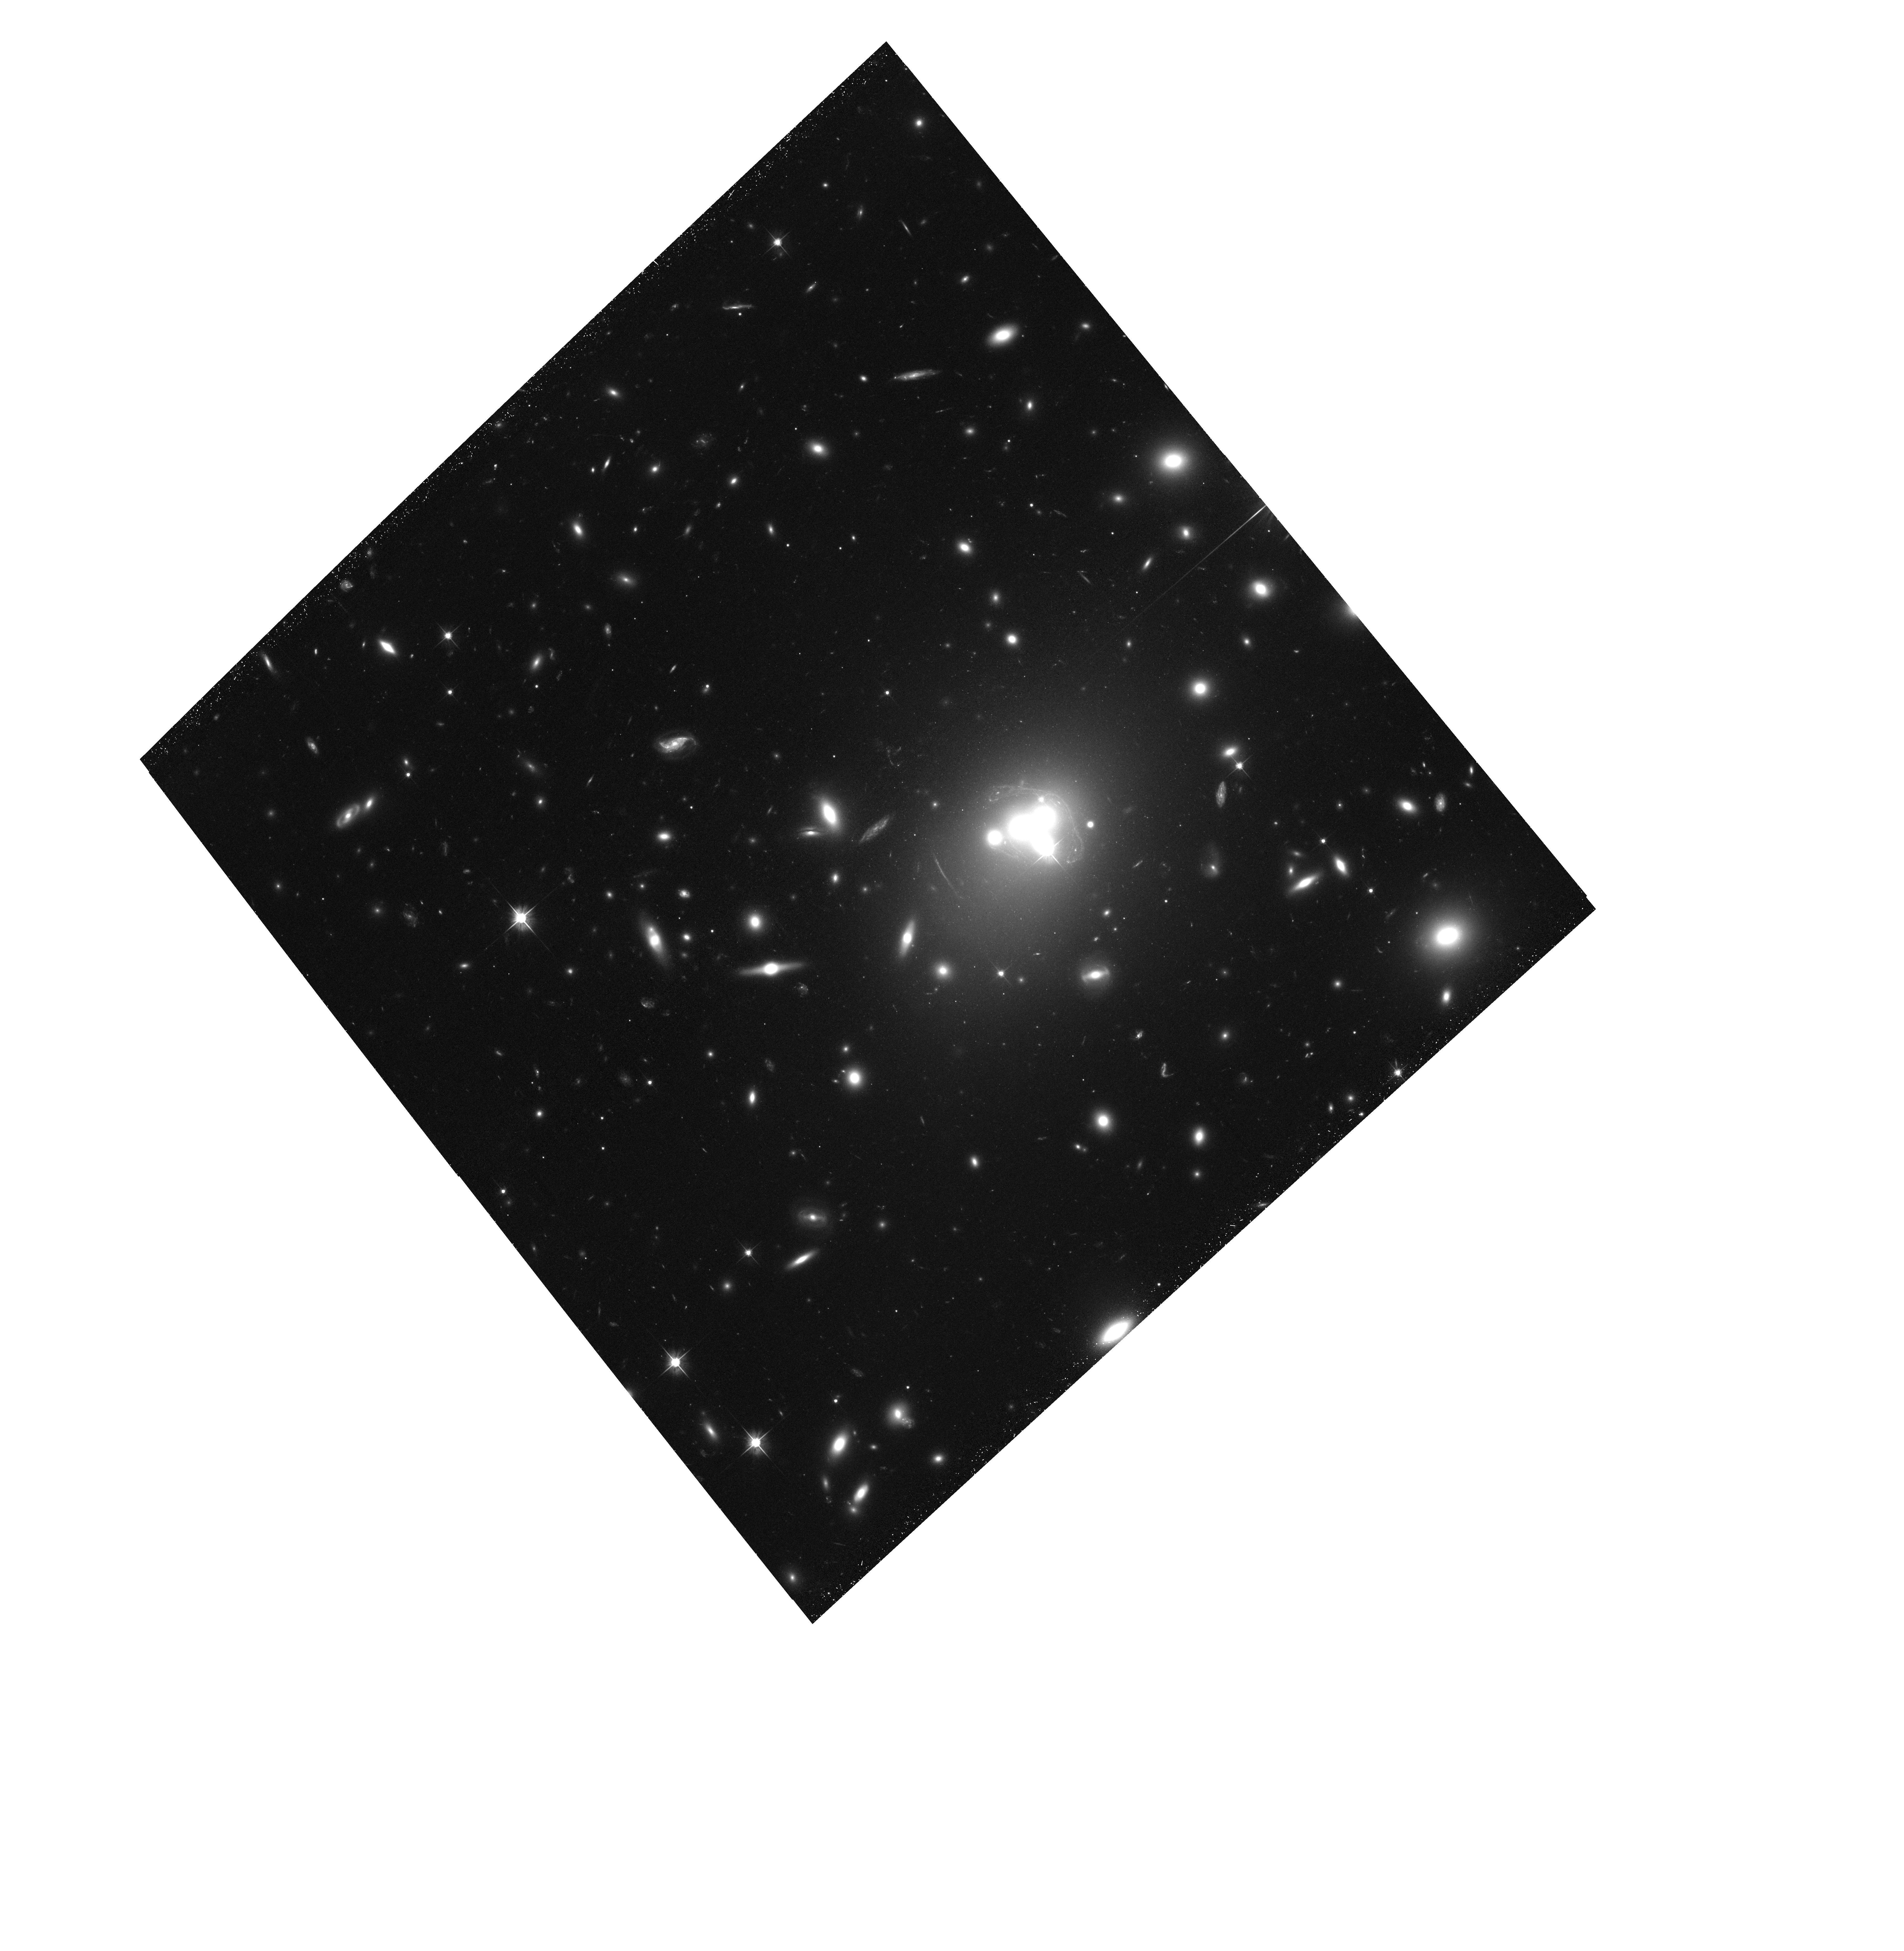
Target: ACO3827-OFFSET606. Instrument: ACS/WFC. Filter: F606W. Exposure: 41 min. Observation ID: hst_12817_01_acs_wfc_f606w_jc0a01

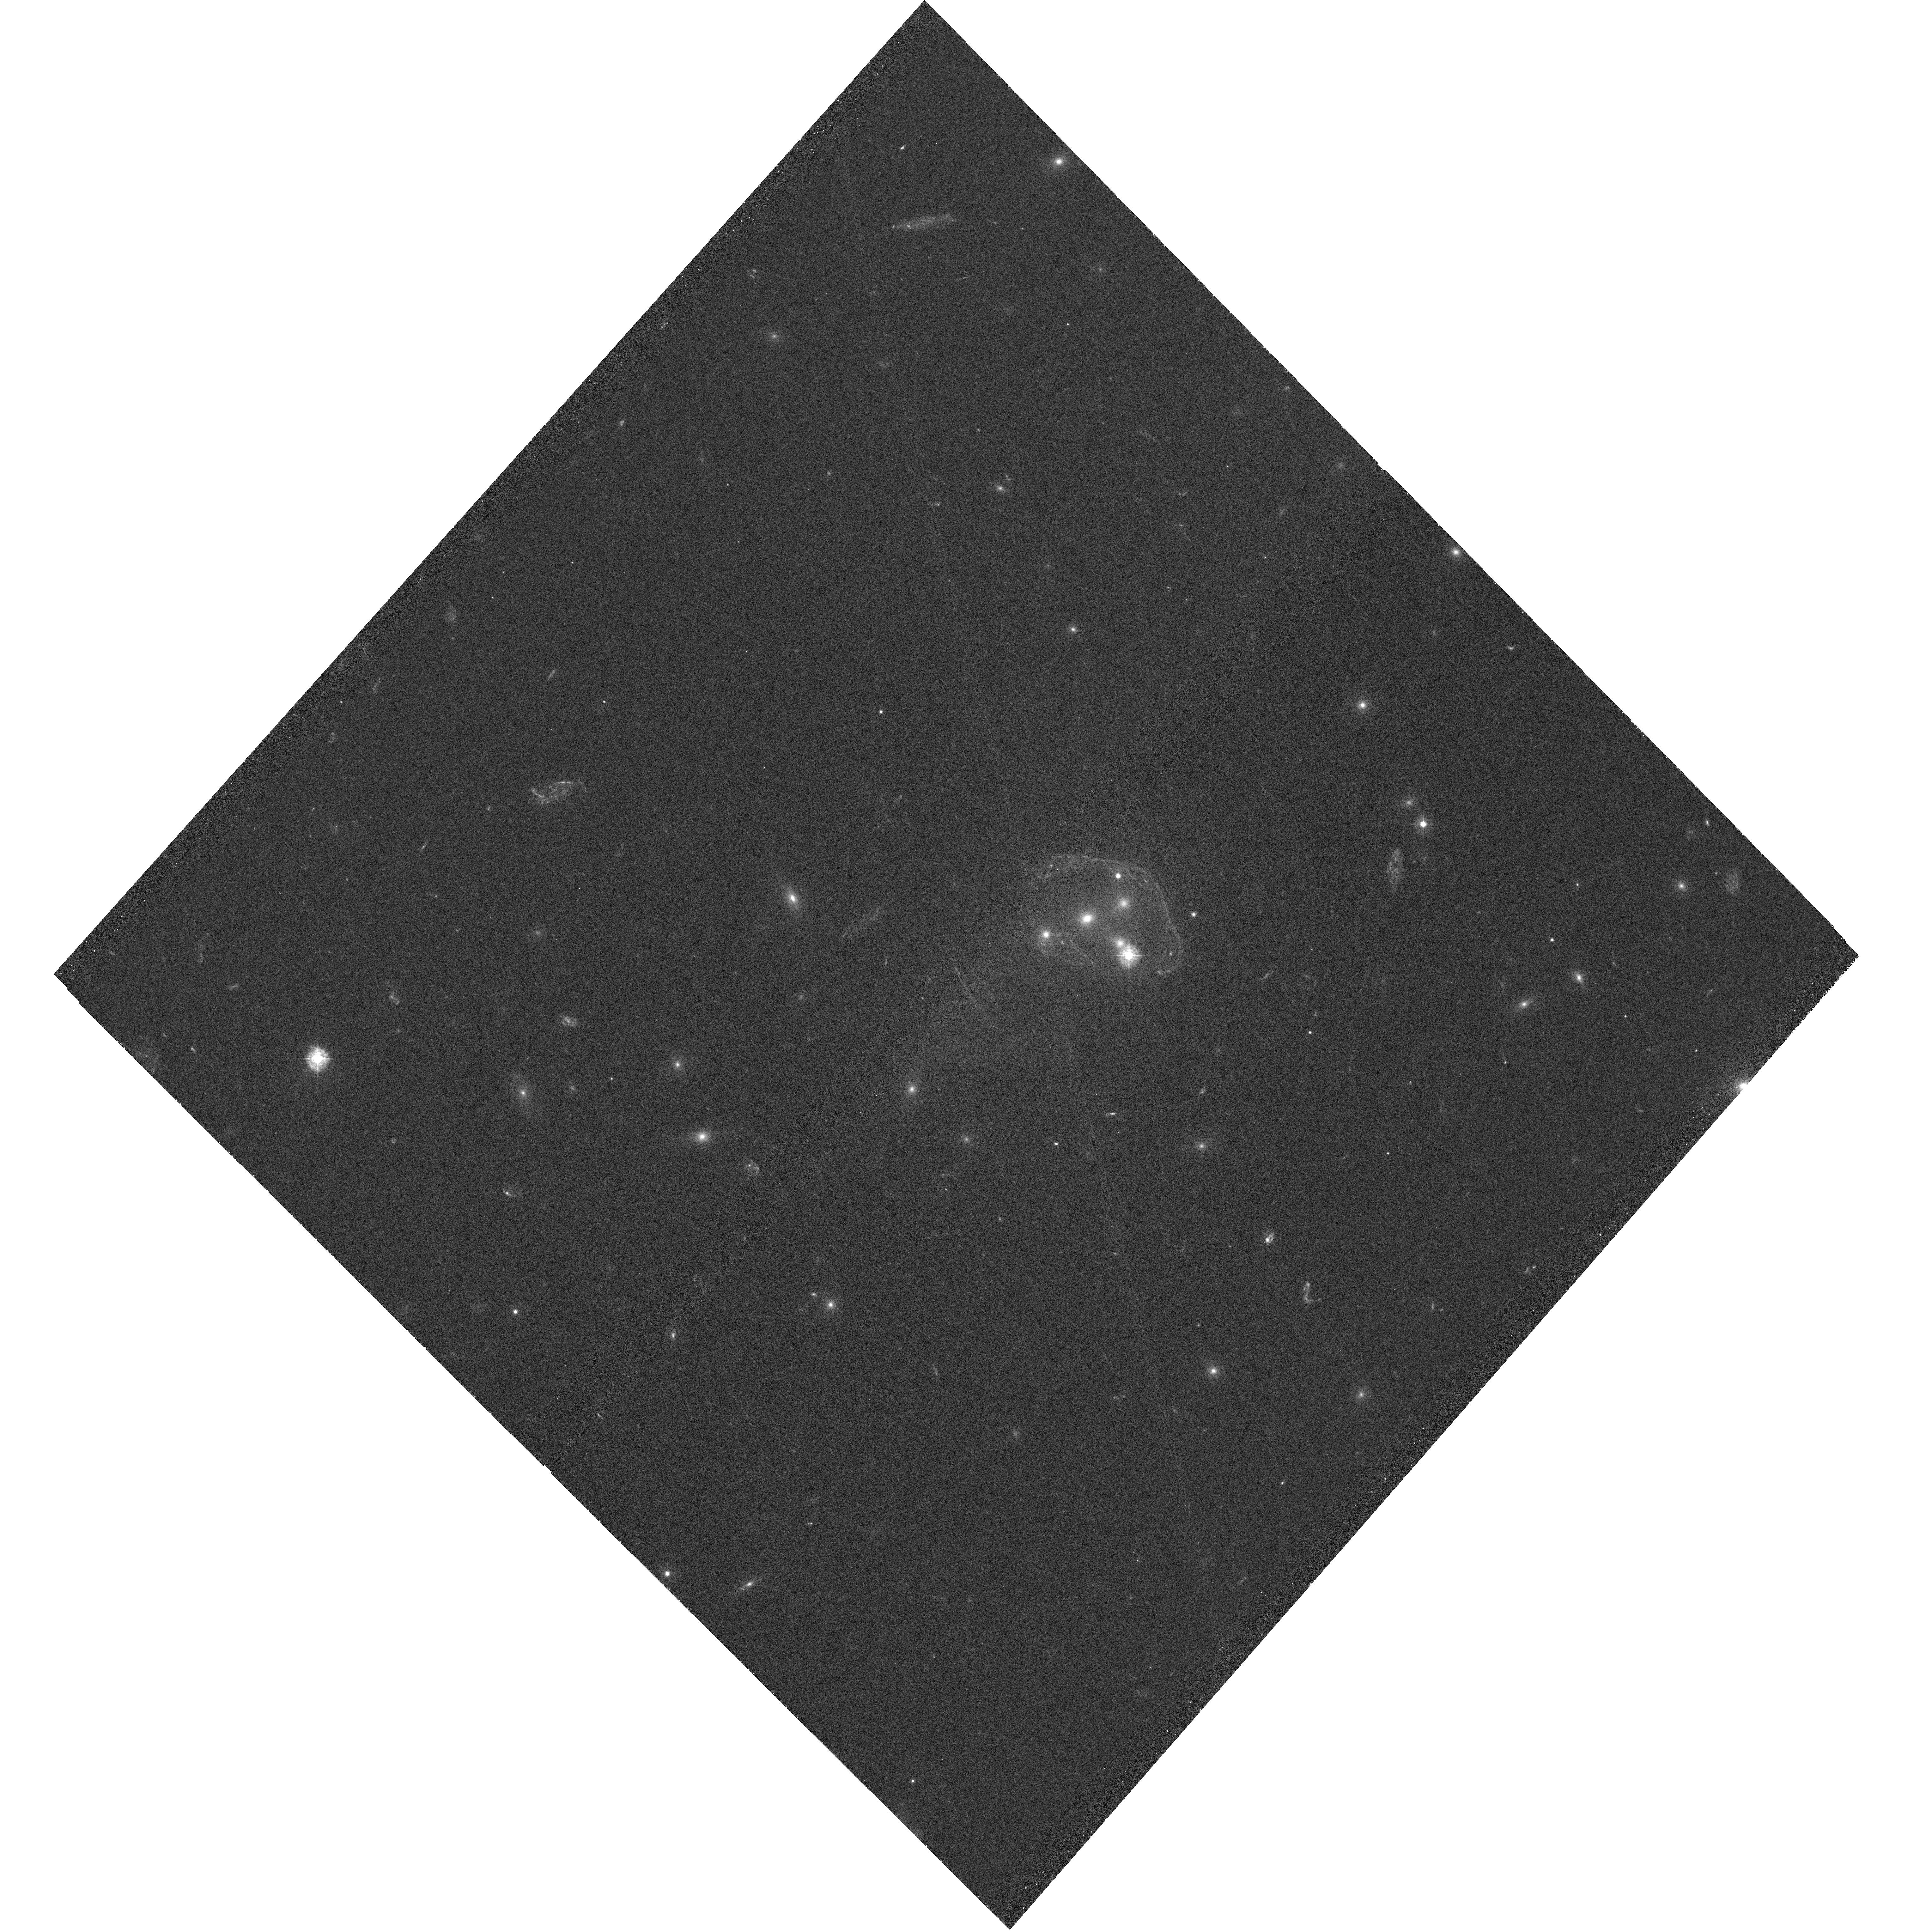
Target: ACO3827-OFFSET336. Instrument: WFC3/UVIS. Filter: F336W. Exposure: 1.6 h. Observation ID: hst_12817_03_wfc3_uvis_f336w_ic0a03

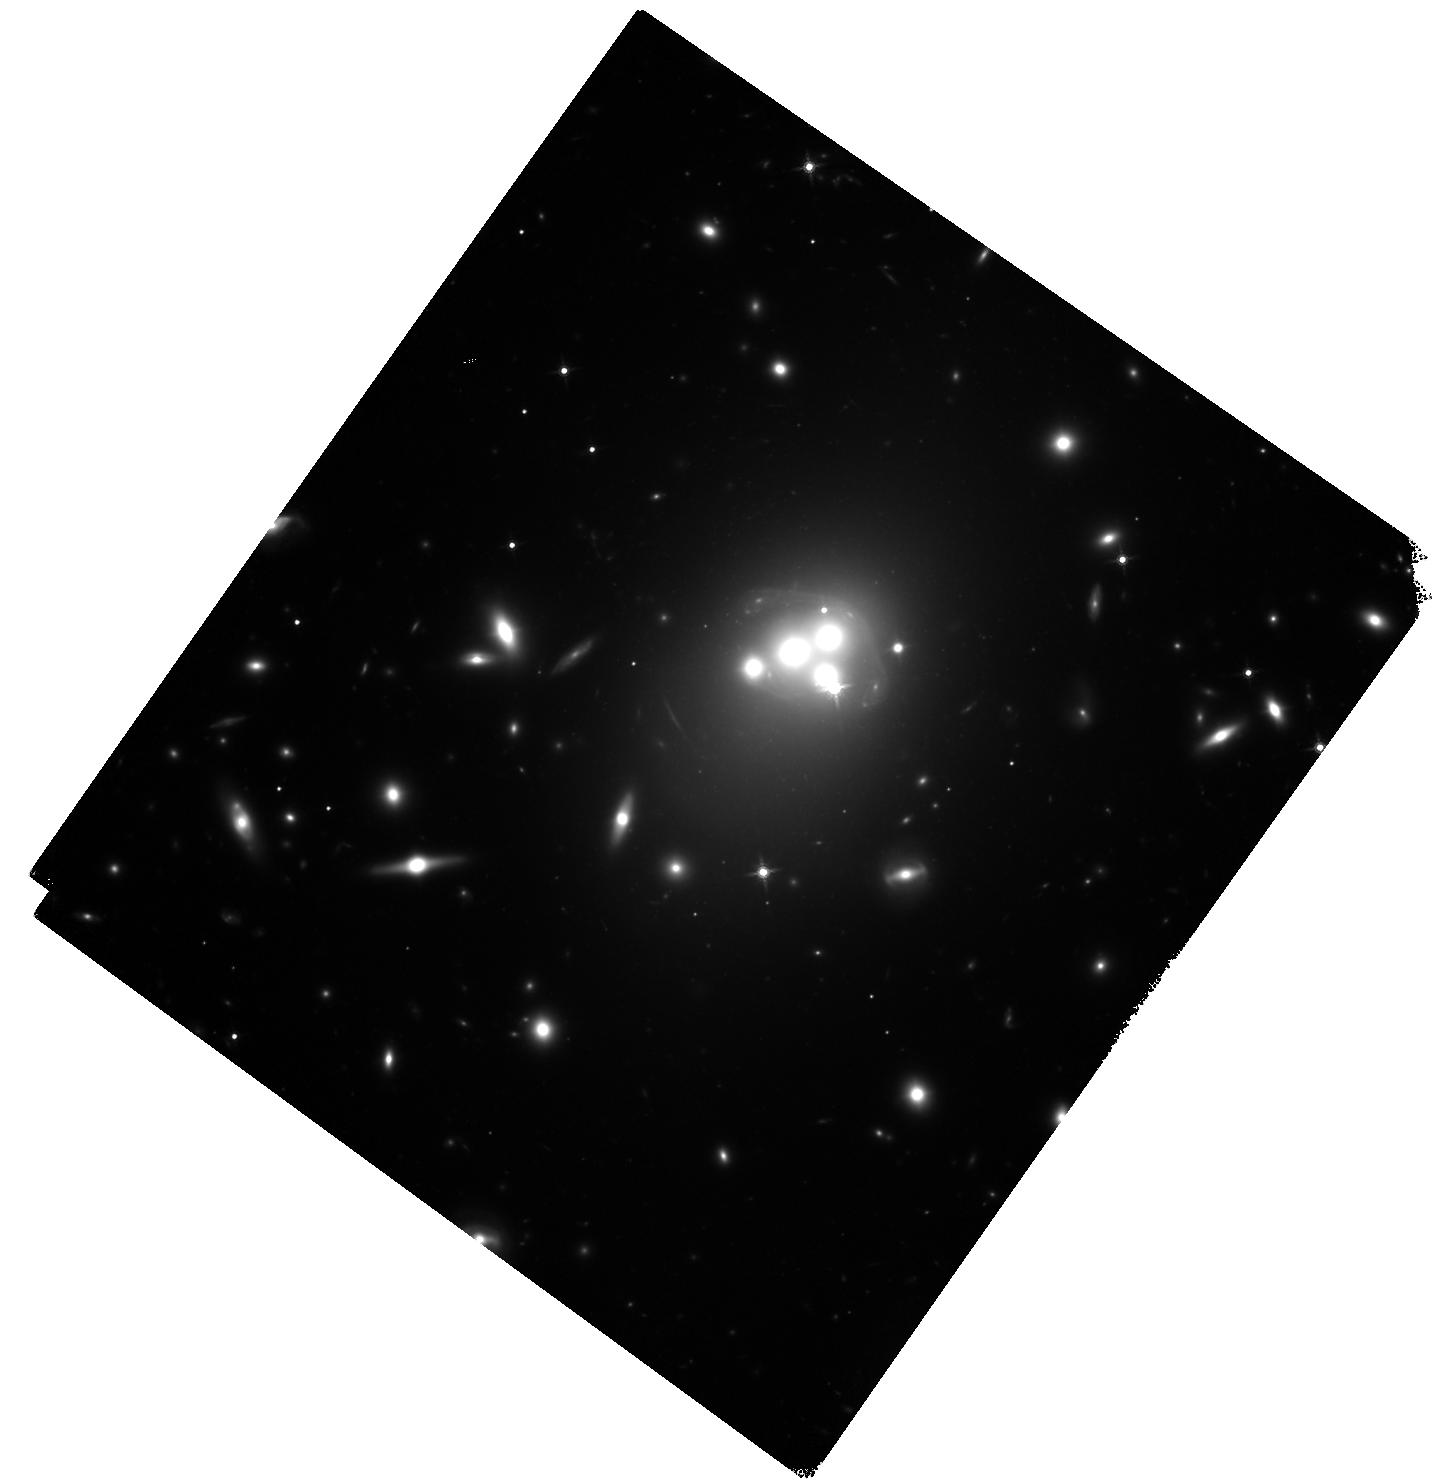
Target: ACO3827-OFFSET160. Instrument: WFC3/IR. Filter: F160W. Exposure: 37 min. Observation ID: hst_12817_02_wfc3_ir_f160w_ic0a02

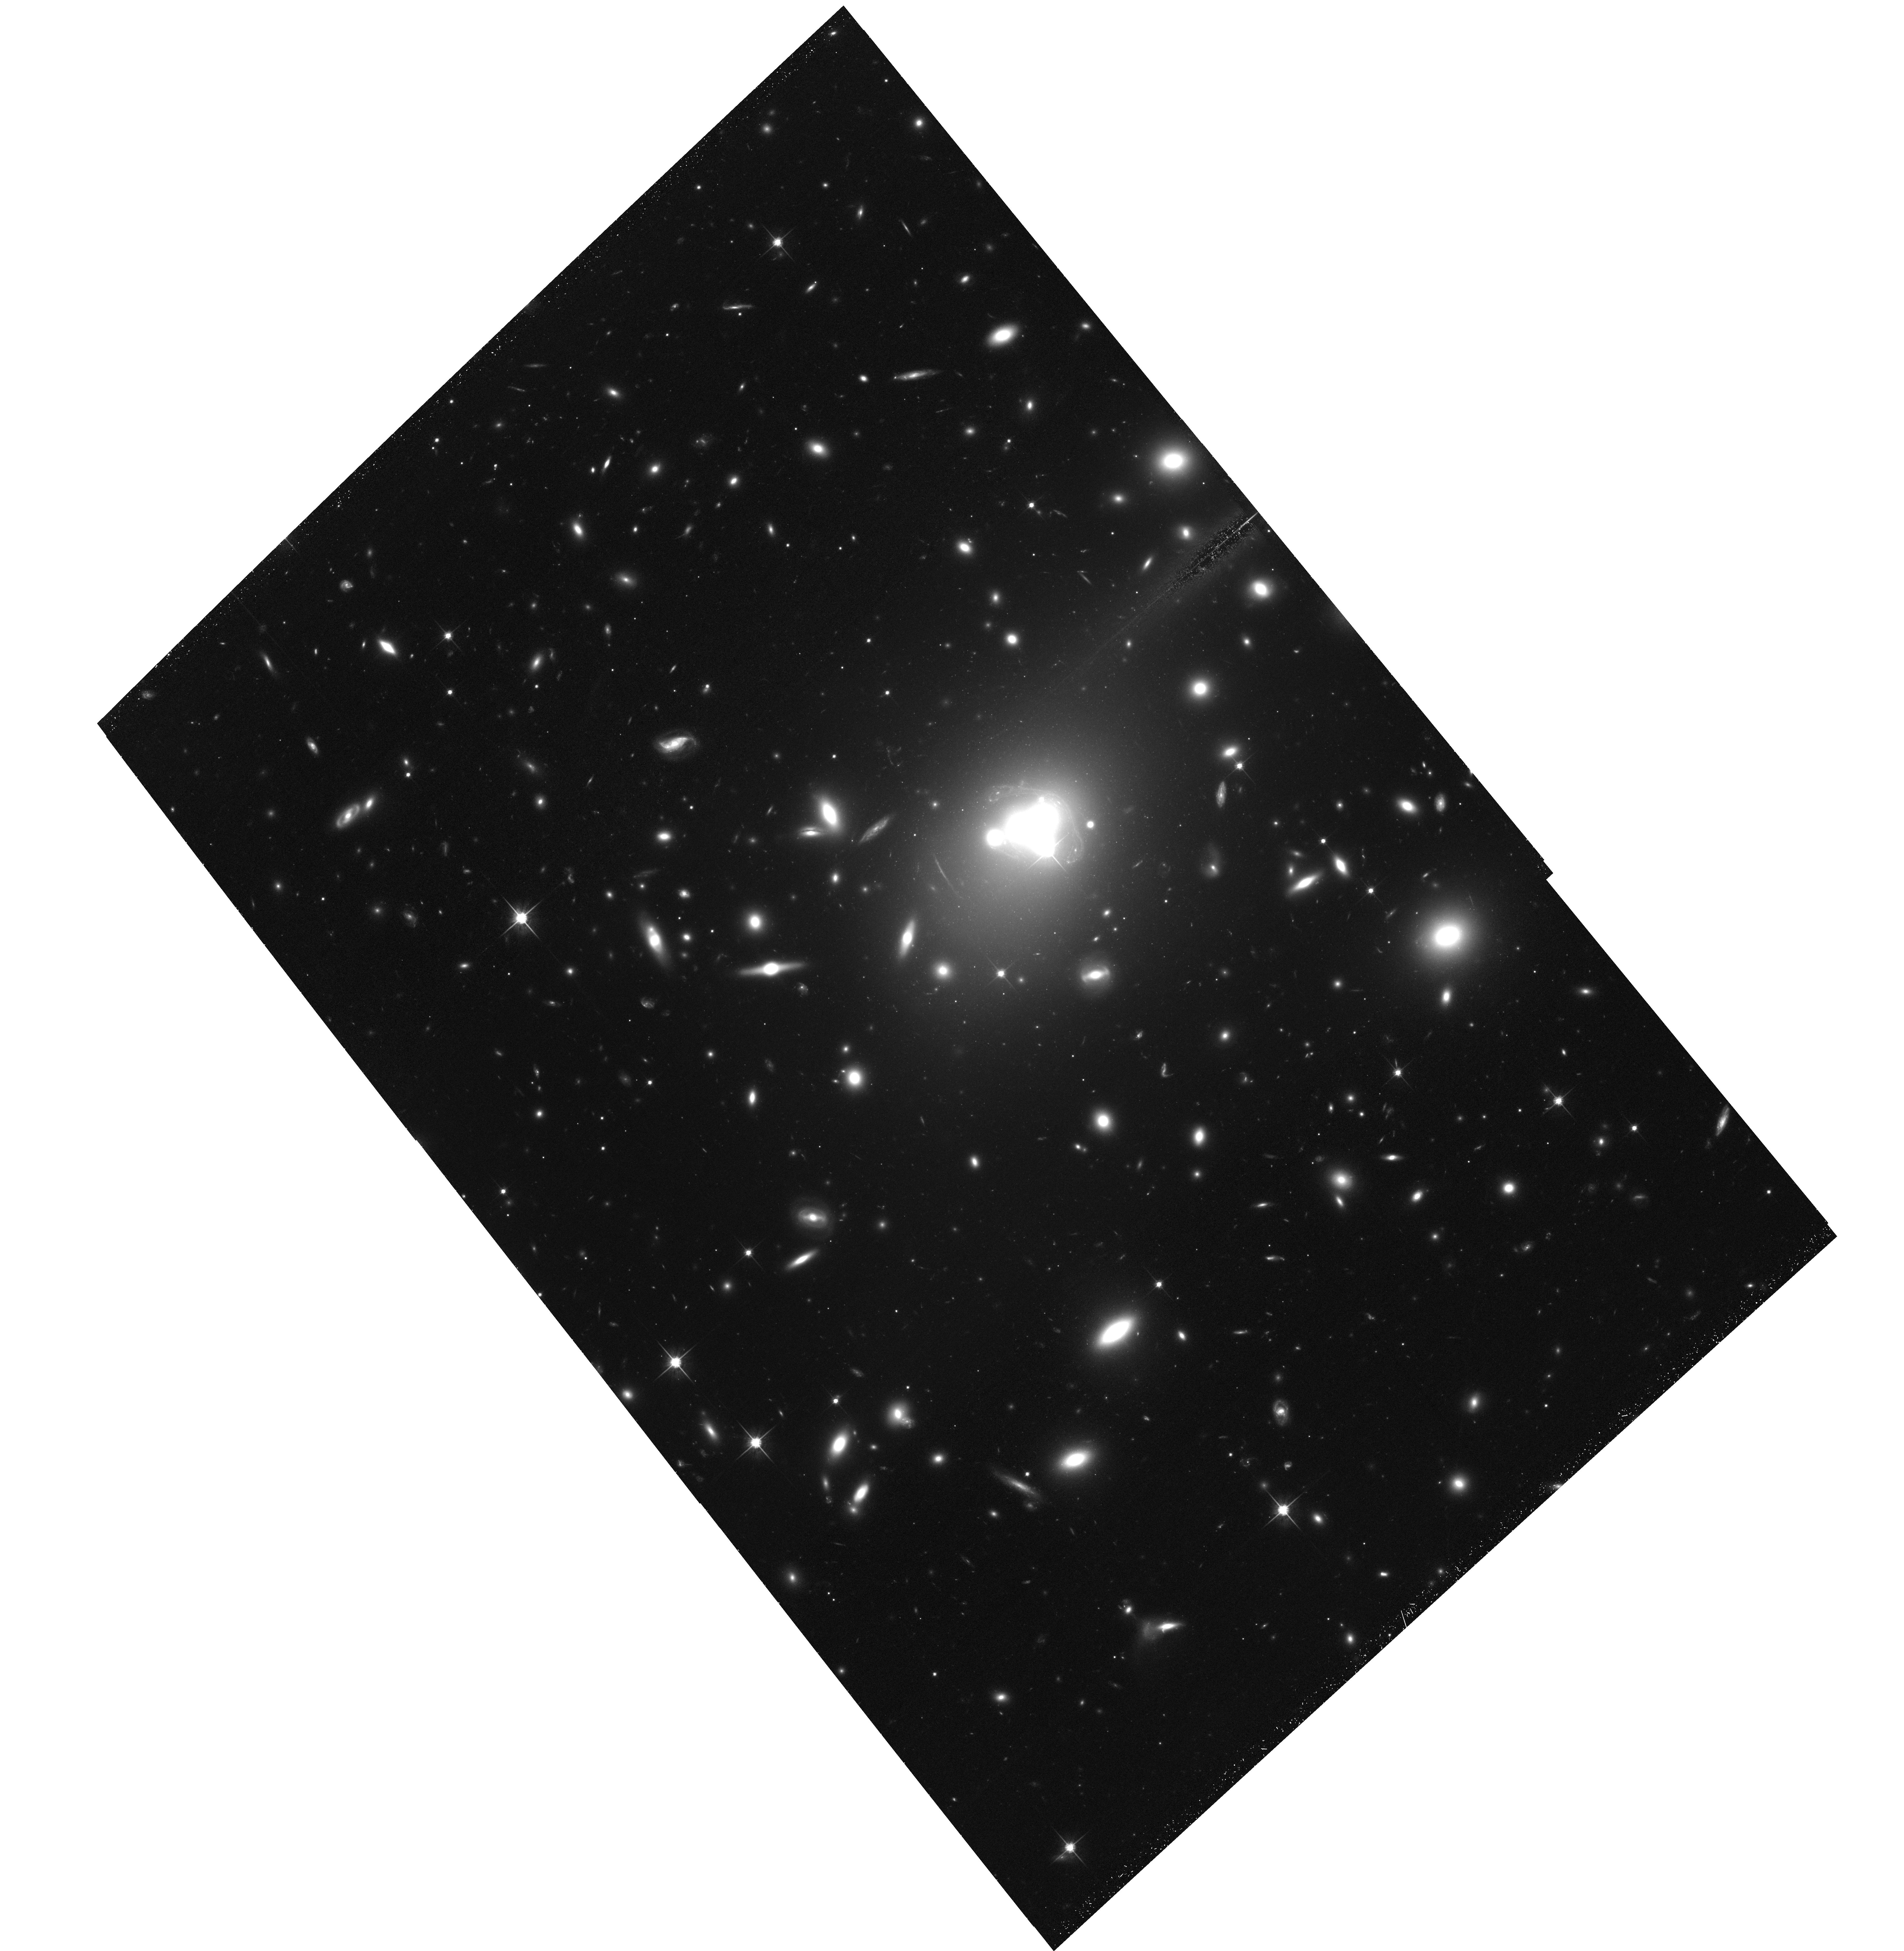
Target: ACO3827-OFFSET814. Instrument: ACS/WFC. Filter: F814W. Exposure: 1.5 h. Observation ID: hst_12817_01_acs_wfc_f814w_jc0a01

Longevity of dark matter substructure in Abell 3827 (PI: Massey, Richard J.)

We will investigate the interaction properties of dark matter, through the infall of substructure into a galaxy cluster with a rare dynamical history. Abell 3827 appears to have grown rapidly through several simultaneous mergers, and currently hosts the stellar remnants of five massive elliptical galaxies within 15 kpc of the core. Only one other well-studied cluster (Abell 2261) contains a distribution of baryonic matter that is even comparably corrugated - and a strong lens threaded through the core of Abell 3827 provides a unique gravitational handle on its distribution of dark matter. We will measure the late-stage dissipation of the dark matter halos that would have initially accompanied the infalling galaxies. The timescale for this dissipation is a key ingredient in models of structure formation. Most interestingly, our analysis of extant ground-based data also found dark matter offset from its stellar counterpart. This is predicted by numerical simulations if dark matter has (even a small) self-interaction cross section. If confirmed by a robust HST analysis, this result would achieve the same level of impact on fundamental physics as did HST confirmation of the Bullet Cluster offset between dark matter and gas. Constraints on both the tidal gravitational stripping and electroweak interactions of dark matter will be especially aided by the simultaneous measurement of multiple substructures within this single extended halo. This project will require UV, optical and NIR imaging, plus a combined strong-lensing, weak-lensing and flexion analysis. We request six orbits with WFC3/UVIS, ACS/WFC and WFC3/IR, and will also exploit new Chandra data already in the archive.